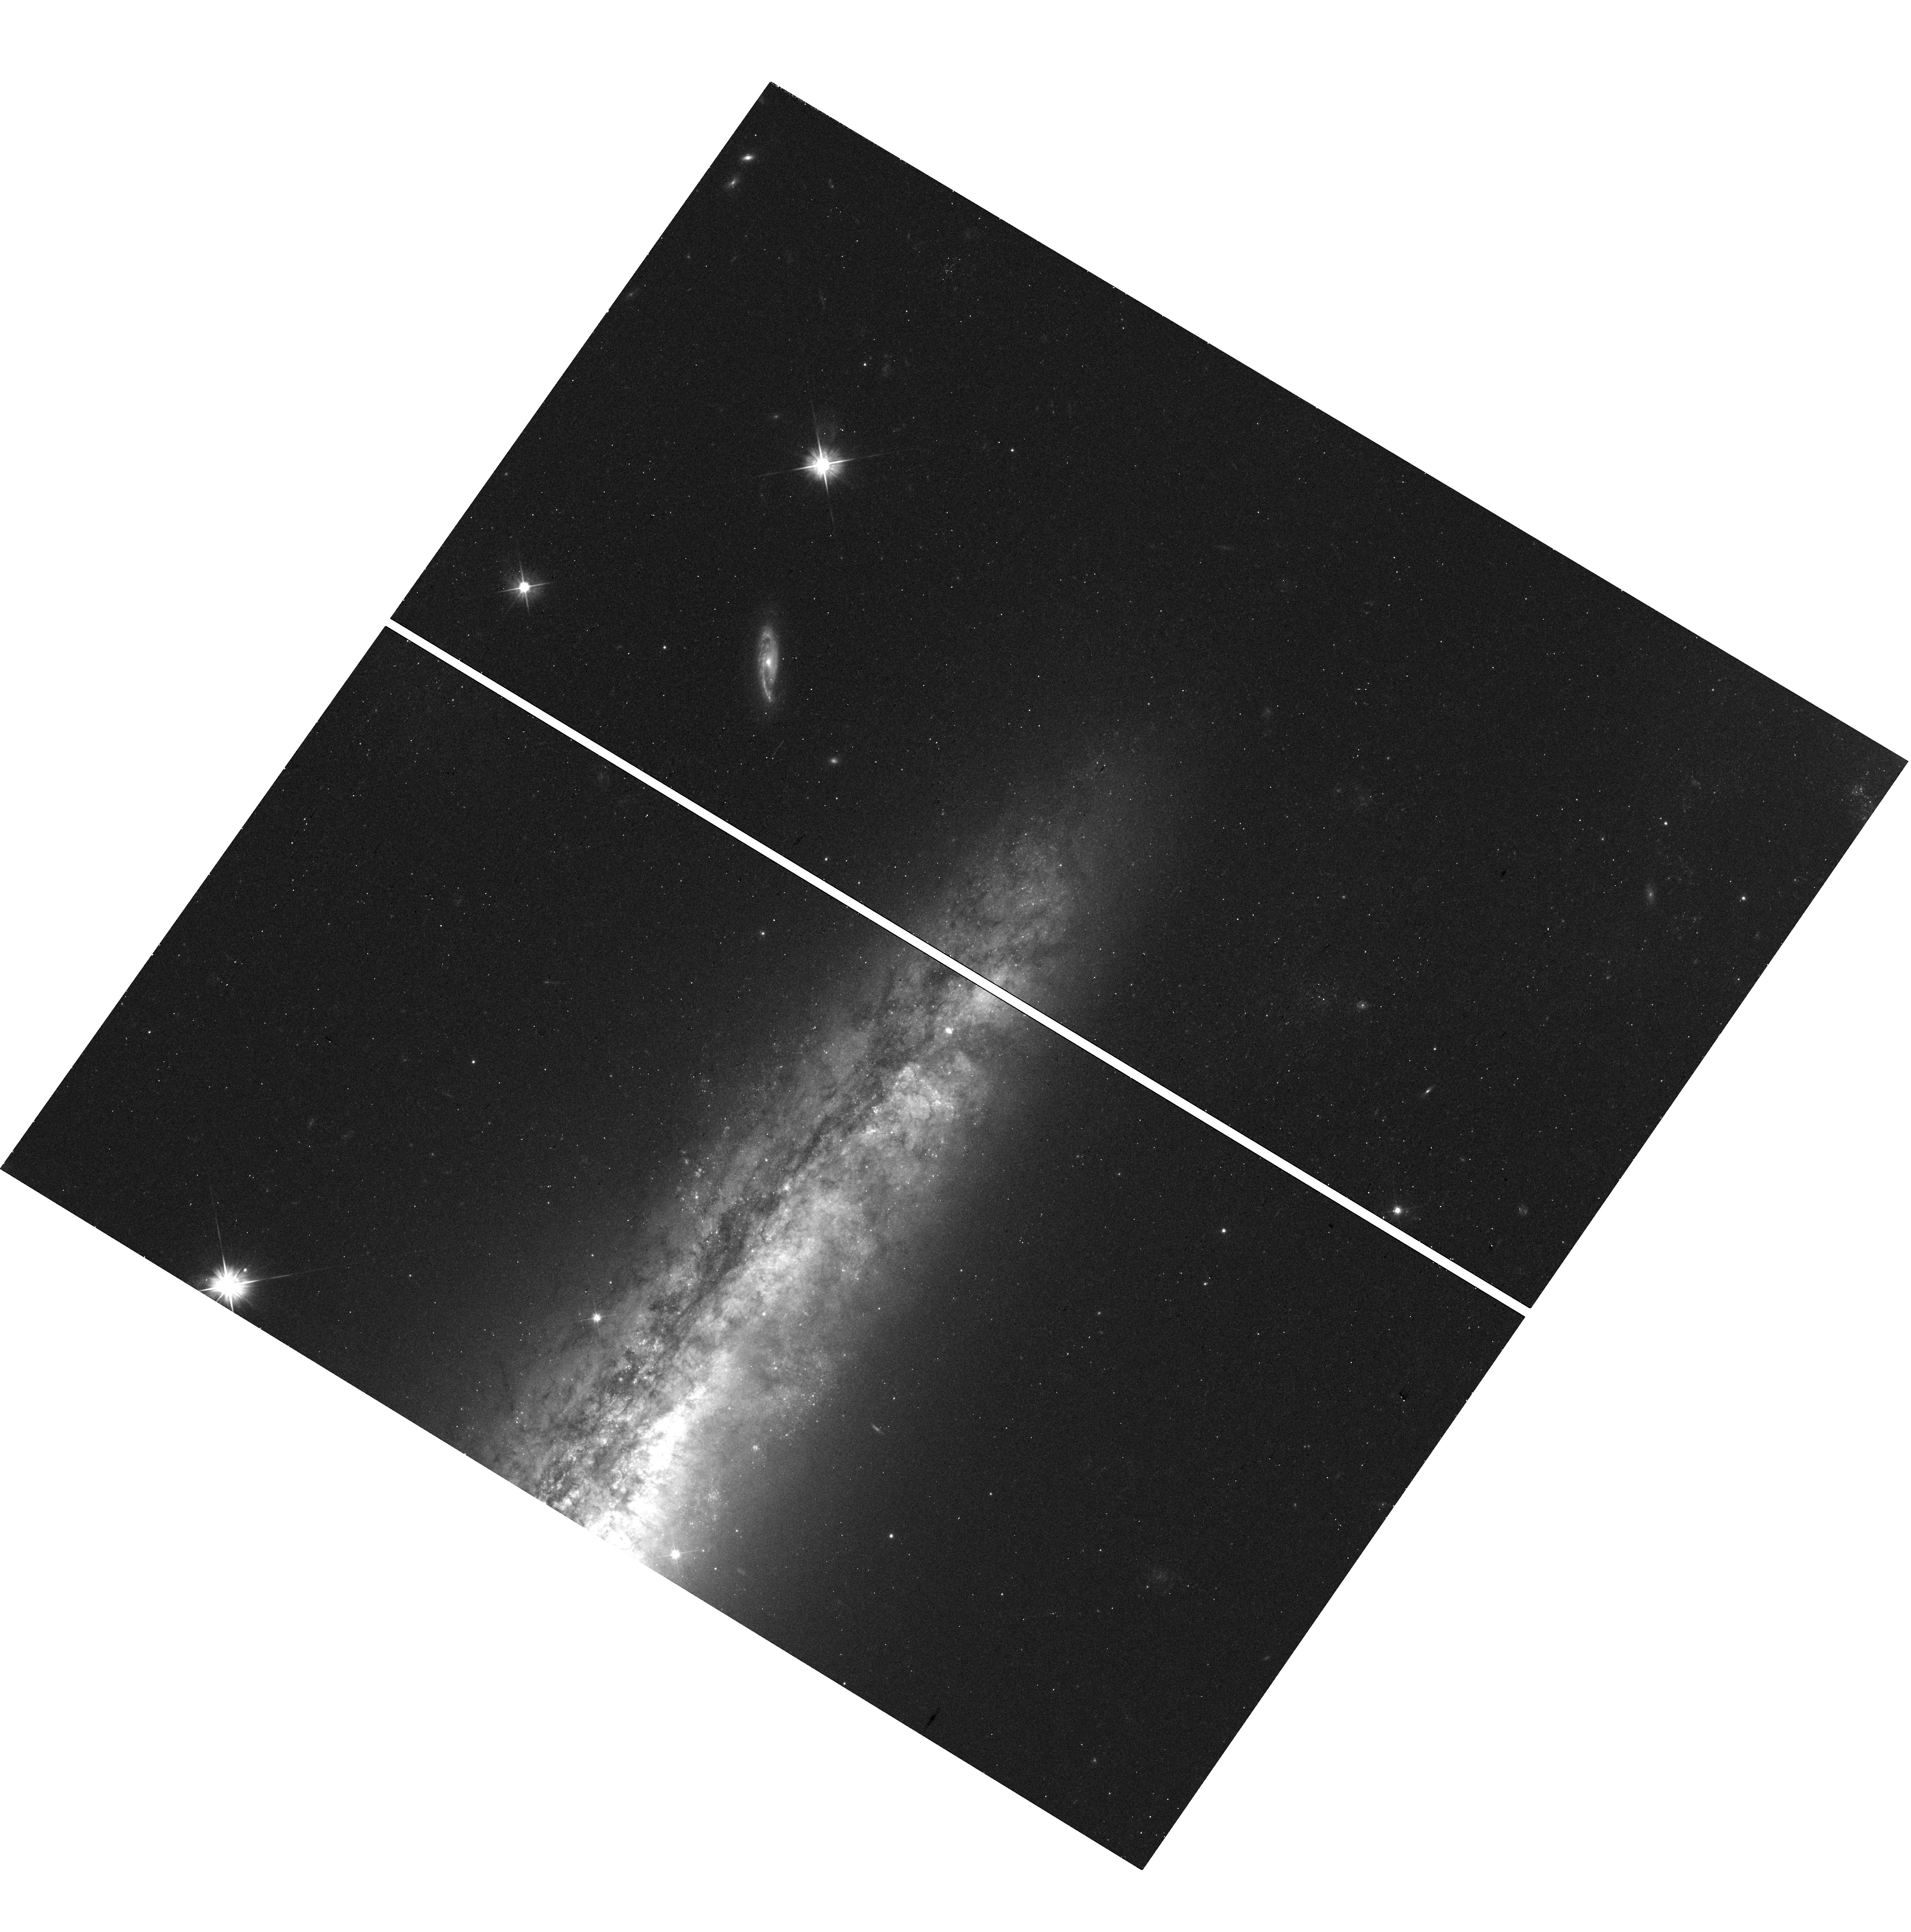
Target: NGC5775-OT. Instrument: WFC3/UVIS. Filter: F555W. Exposure: 12 min. Observation ID: hst_16024_35_wfc3_uvis_f555w_ie7435

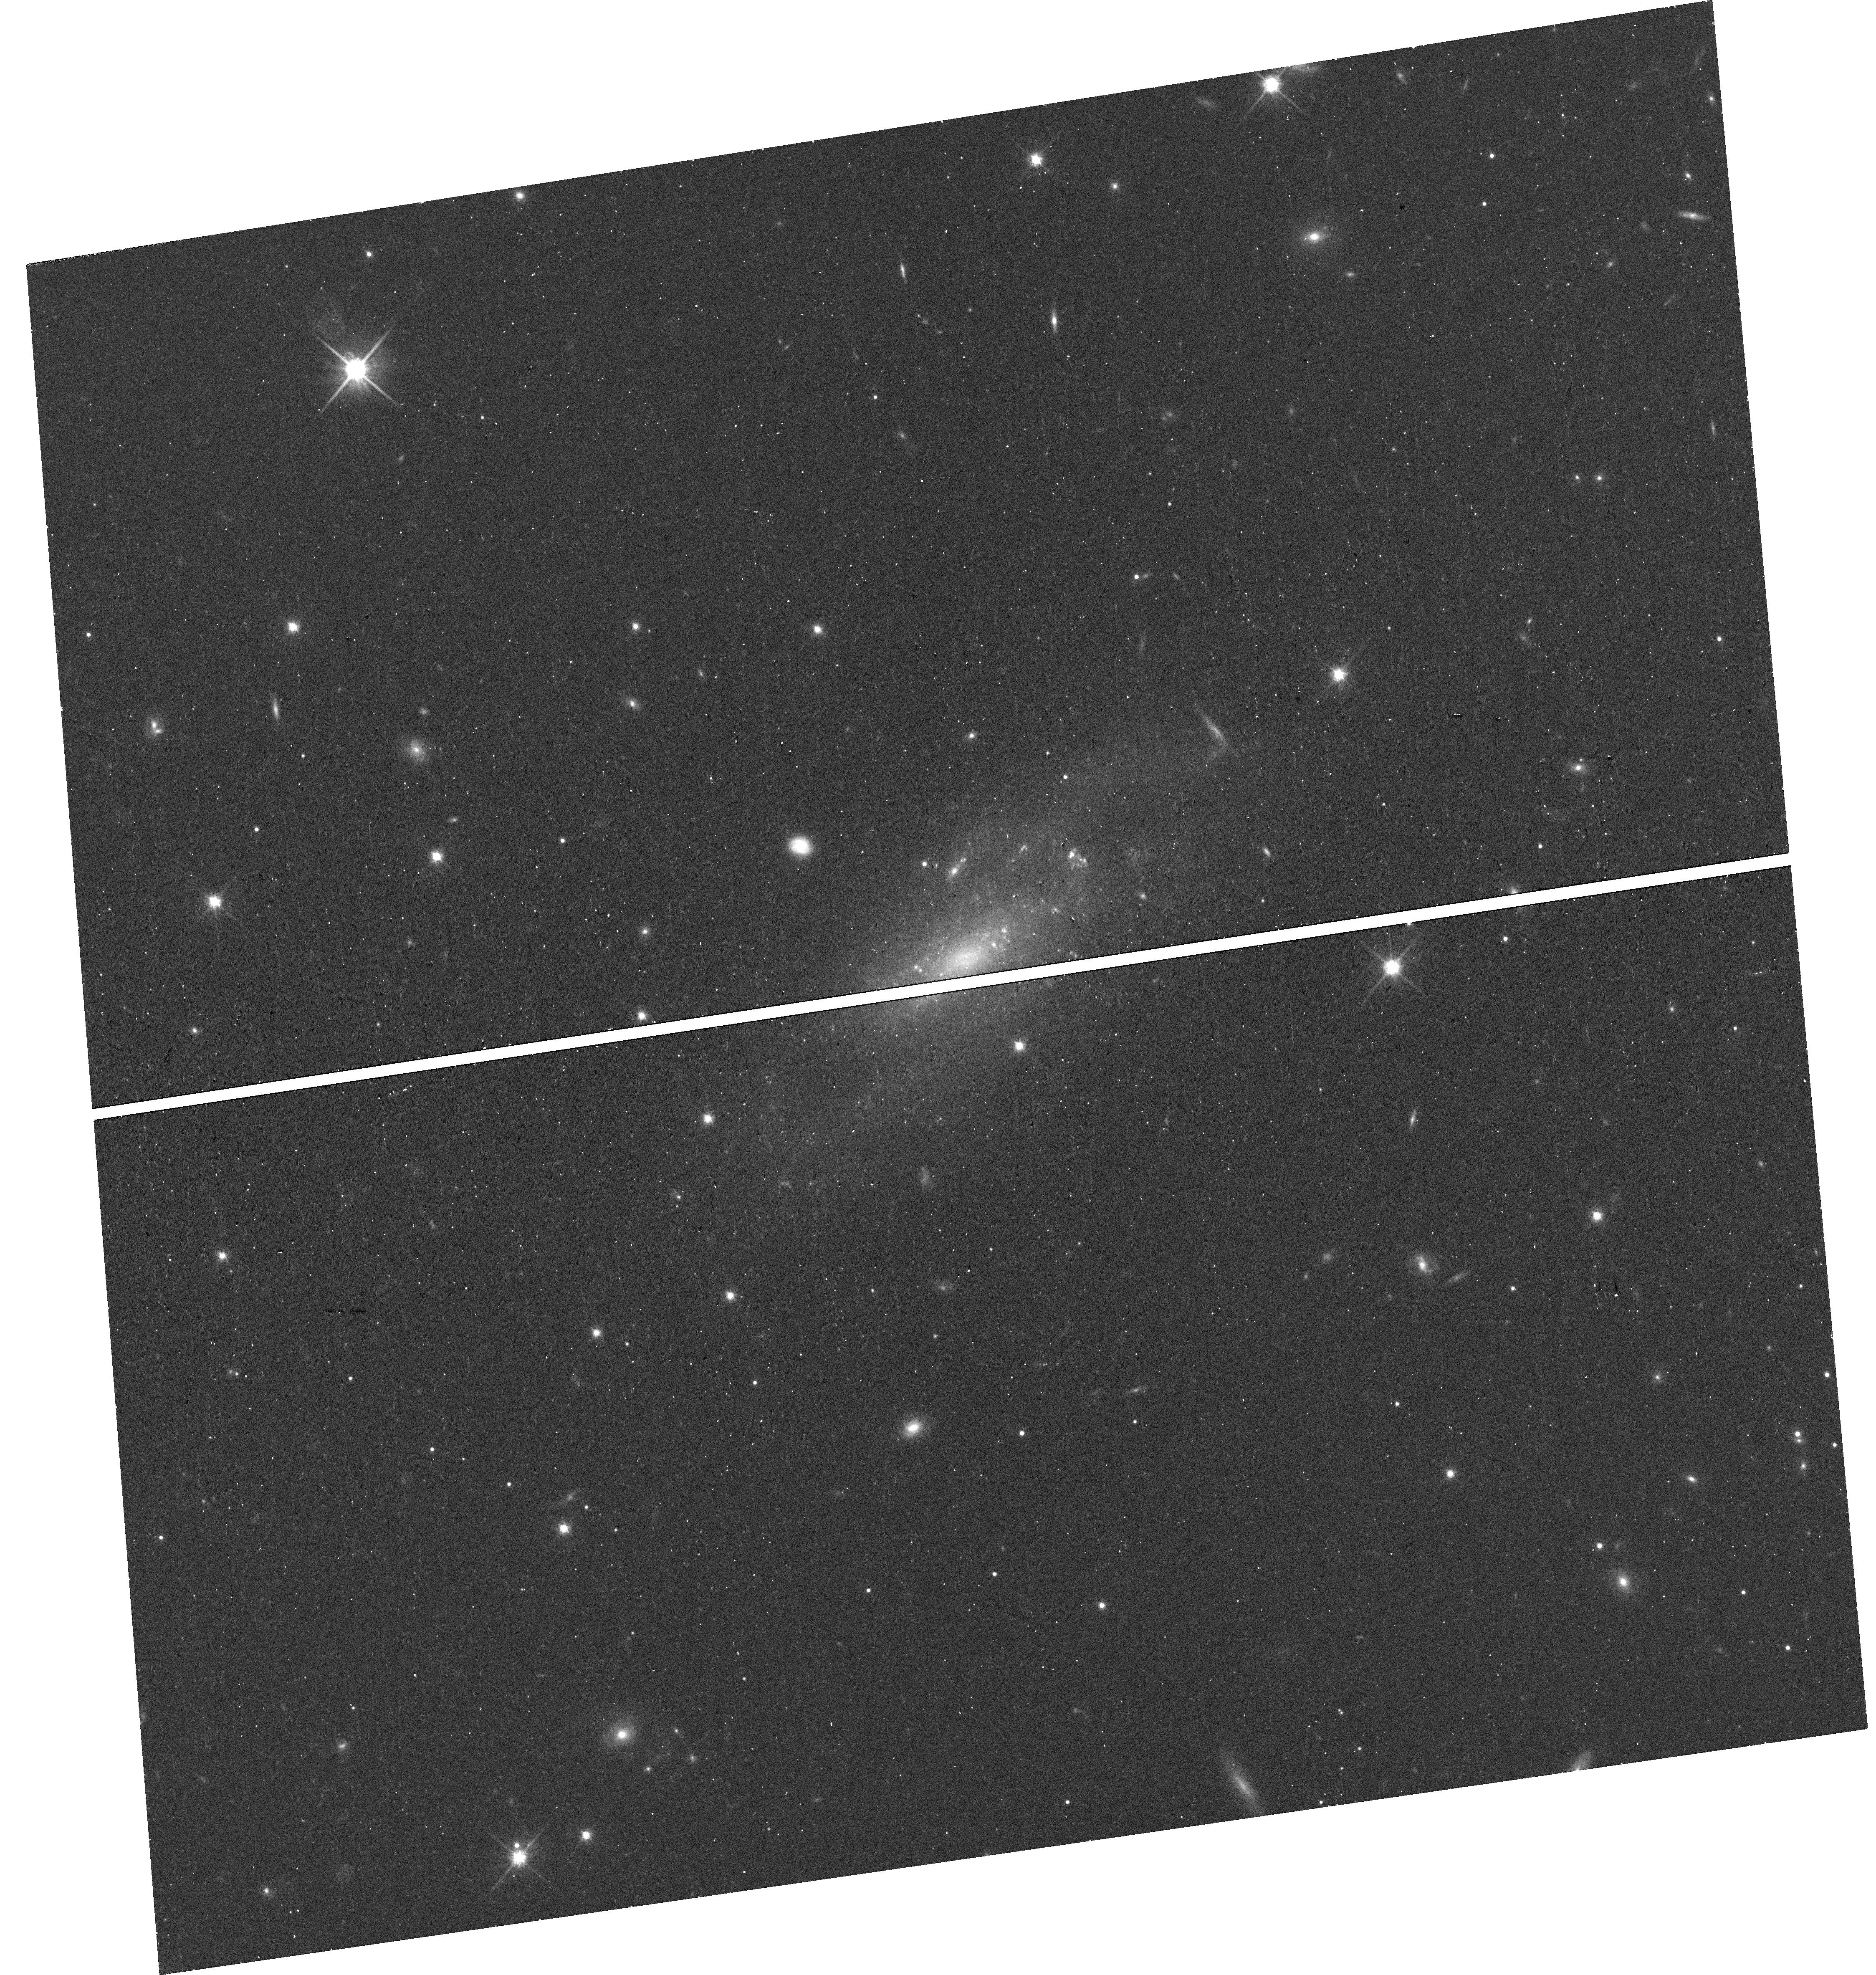
Target: ASASSN-14DQ. Instrument: WFC3/UVIS. Filter: F814W. Exposure: 13 min. Observation ID: hst_16024_56_wfc3_uvis_f814w_ie7456

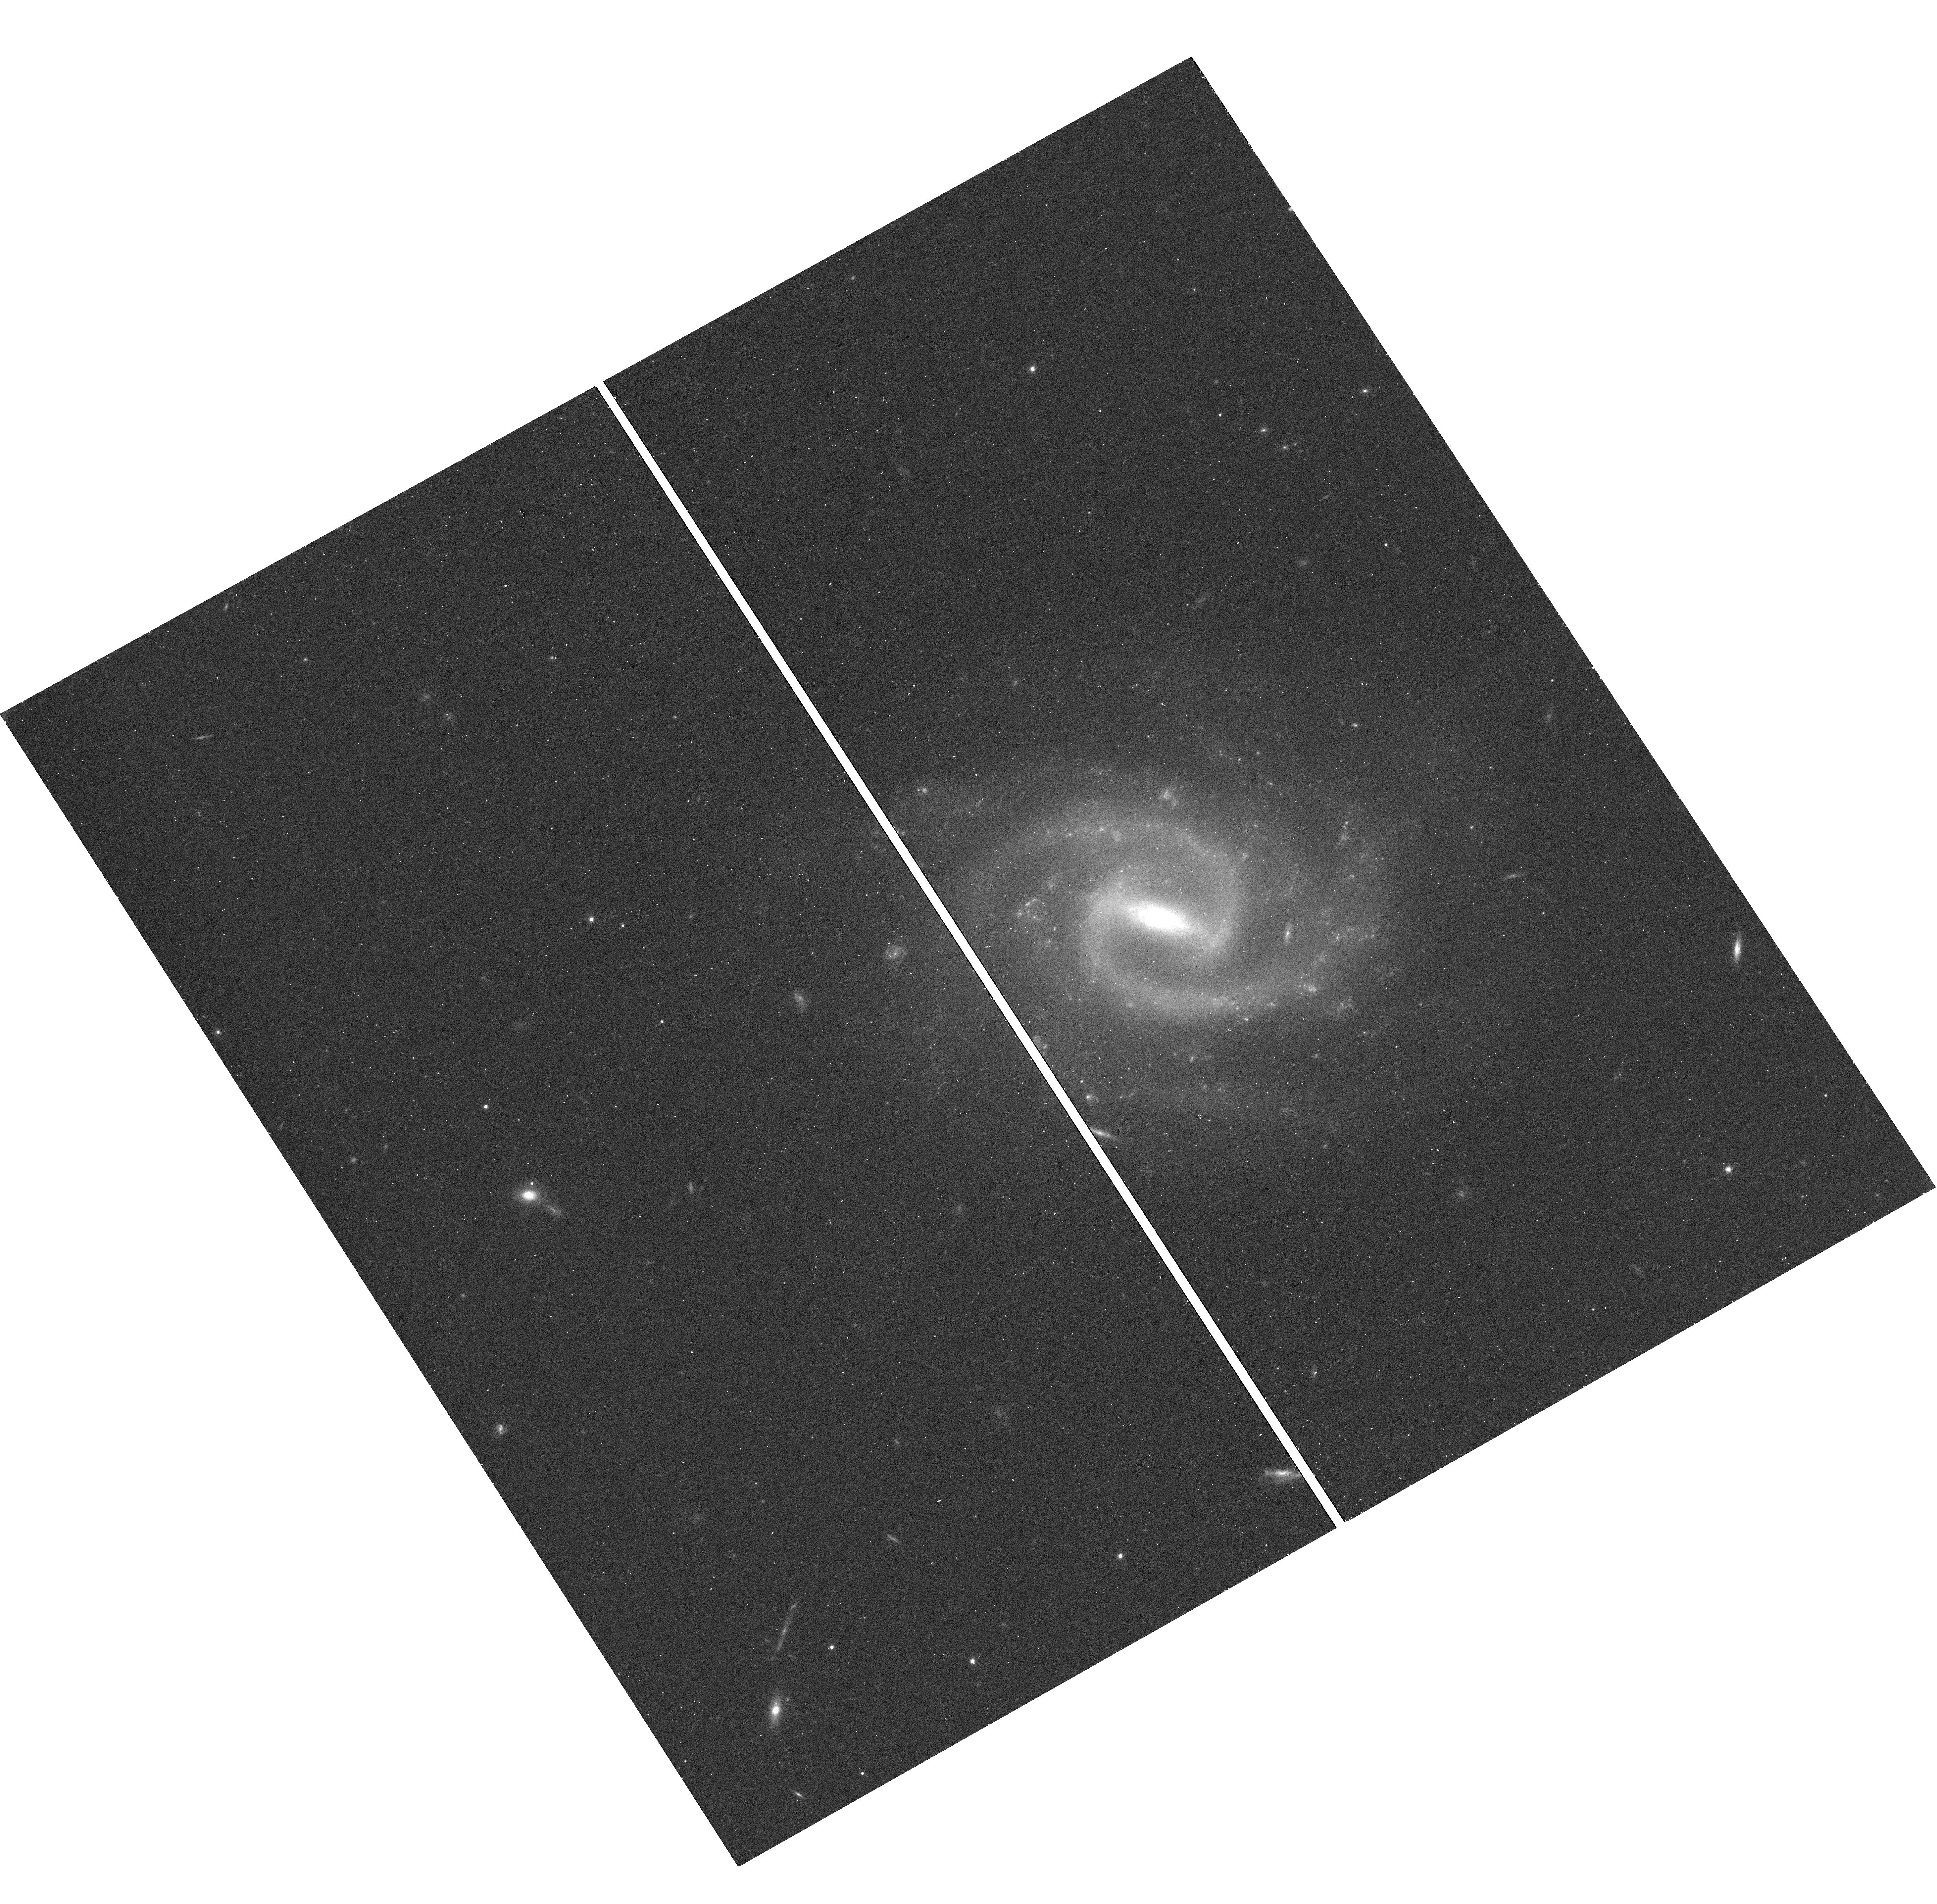
Target: SN2015AH. Instrument: WFC3/UVIS. Filter: F814W. Exposure: 13 min. Observation ID: hst_16024_31_wfc3_uvis_f814w_ie7431

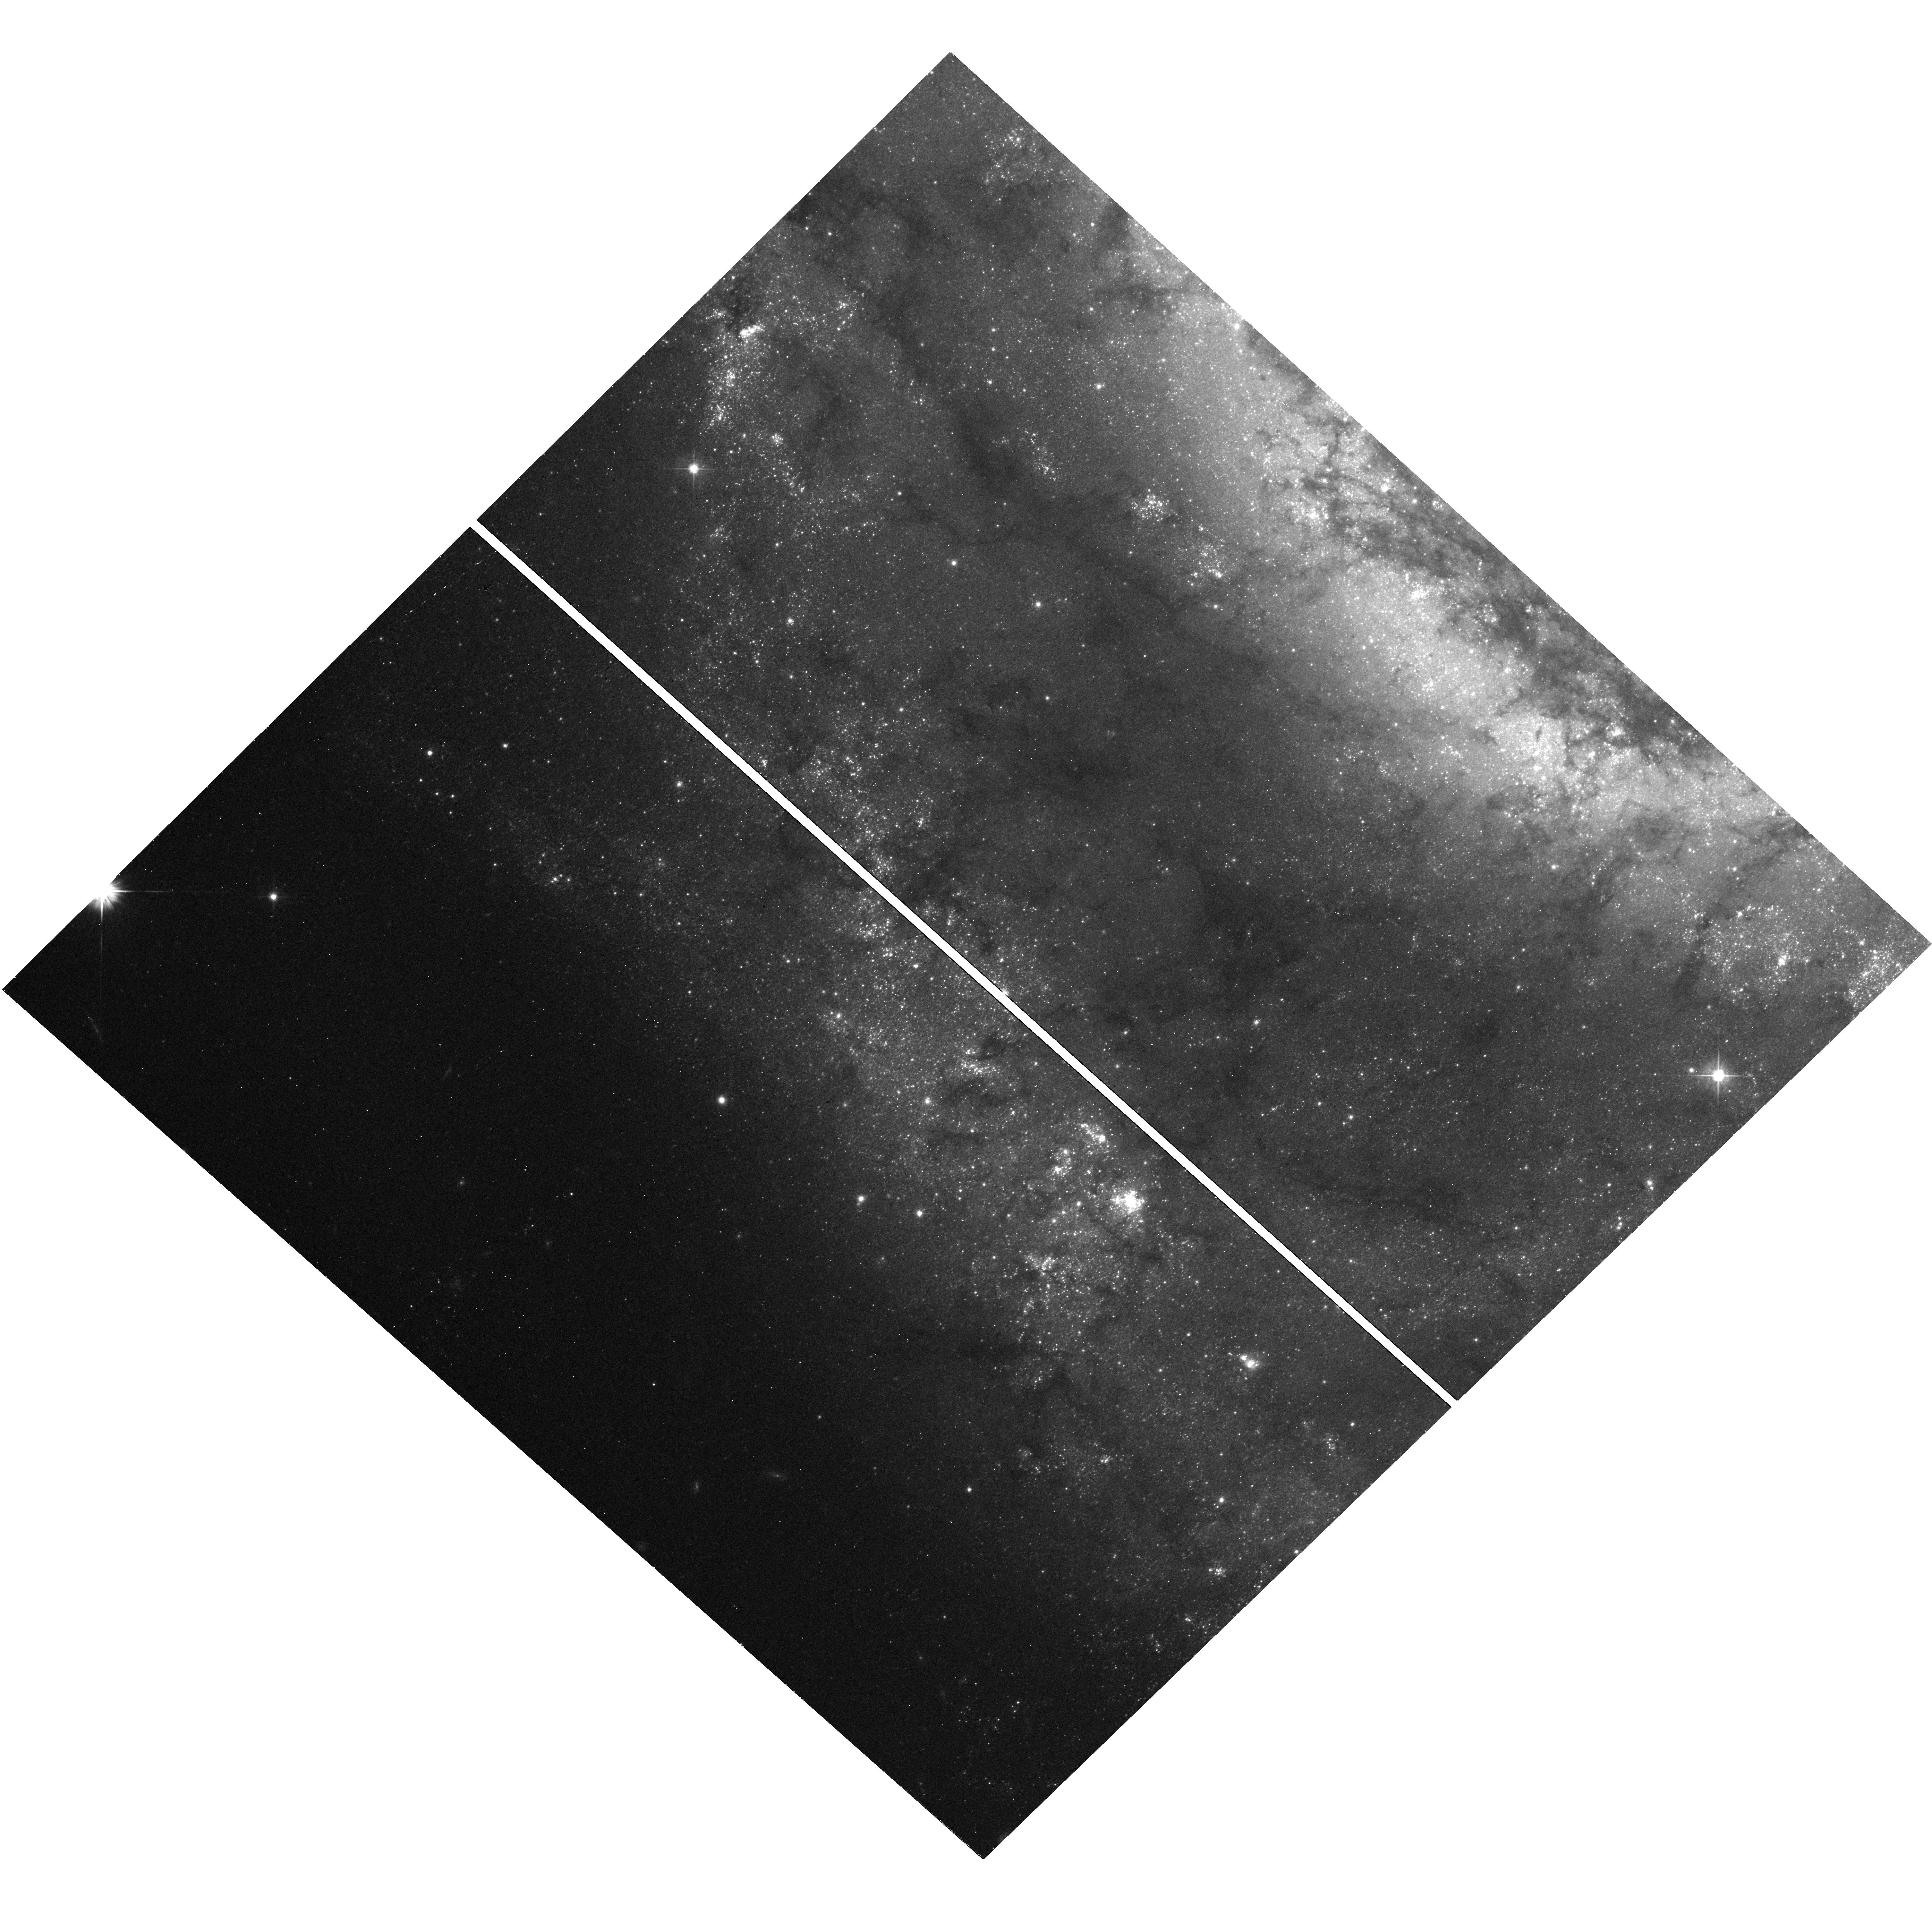
Target: SN2011DH. Instrument: WFC3/UVIS. Filter: F555W. Exposure: 12 min. Observation ID: hst_16024_38_wfc3_uvis_f555w_ie7438

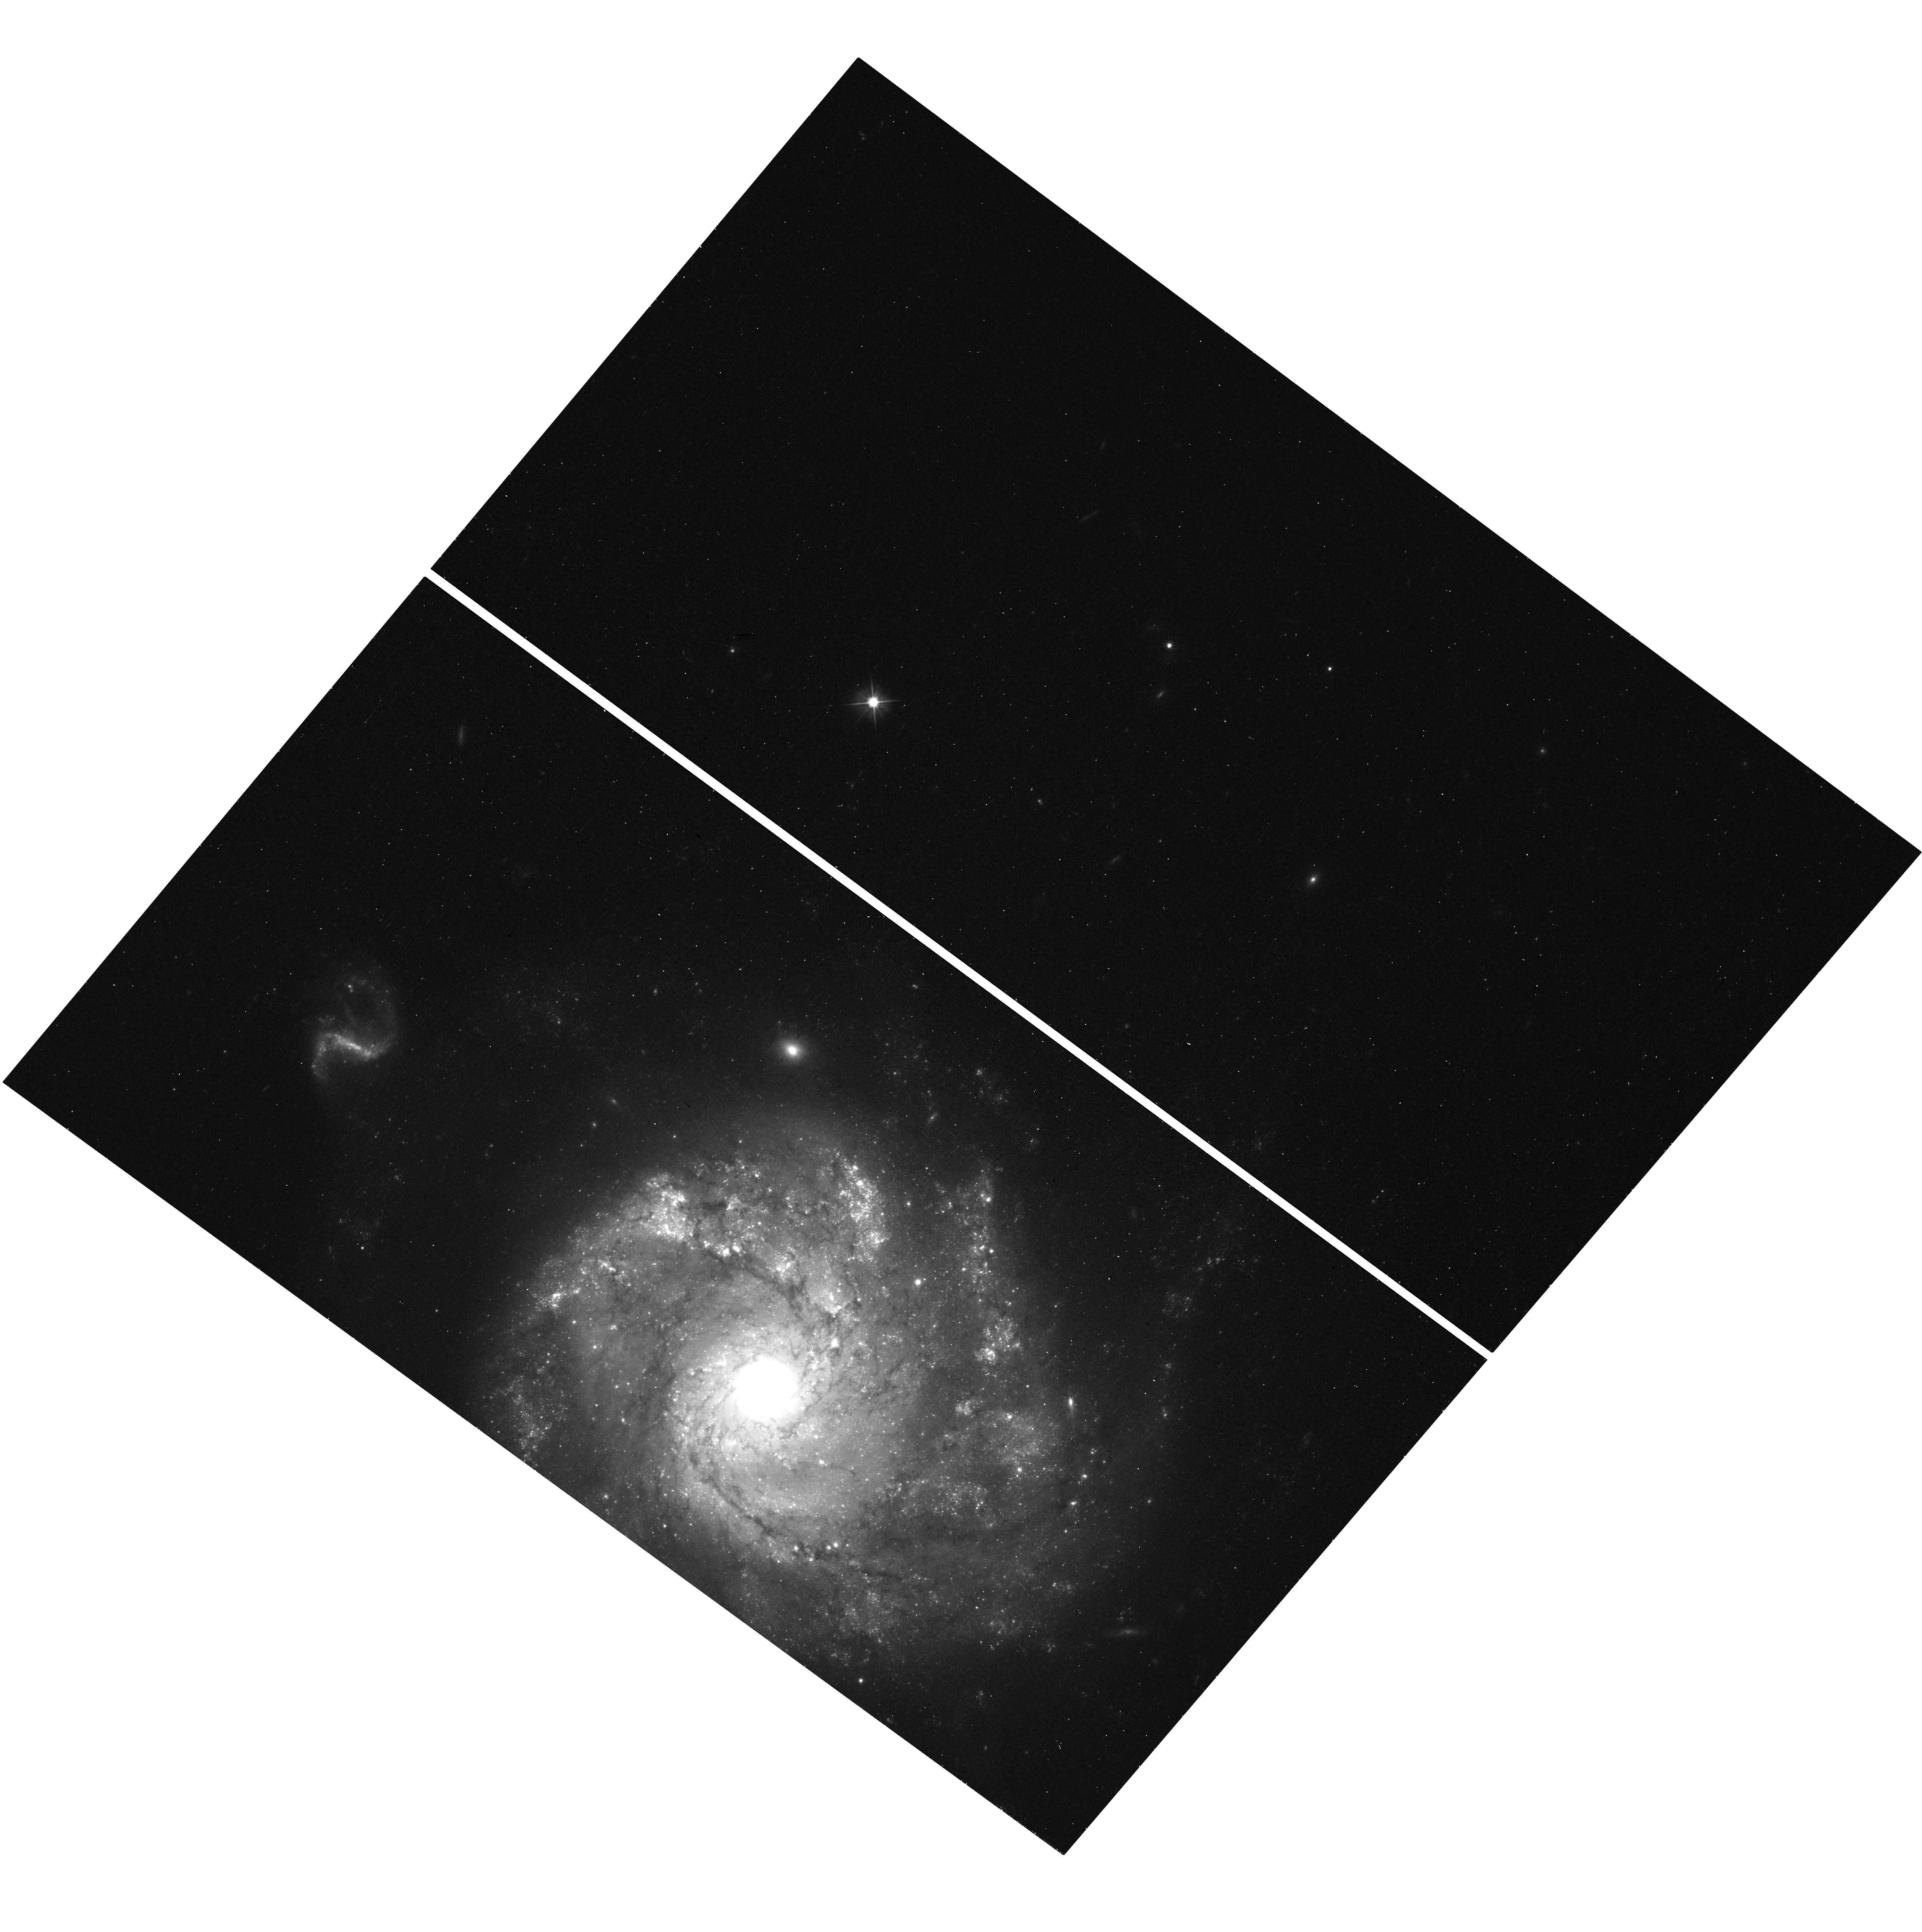
Target: SN2012Z. Instrument: WFC3/UVIS. Filter: F555W. Exposure: 12 min. Observation ID: hst_16024_47_wfc3_uvis_f555w_ie7447

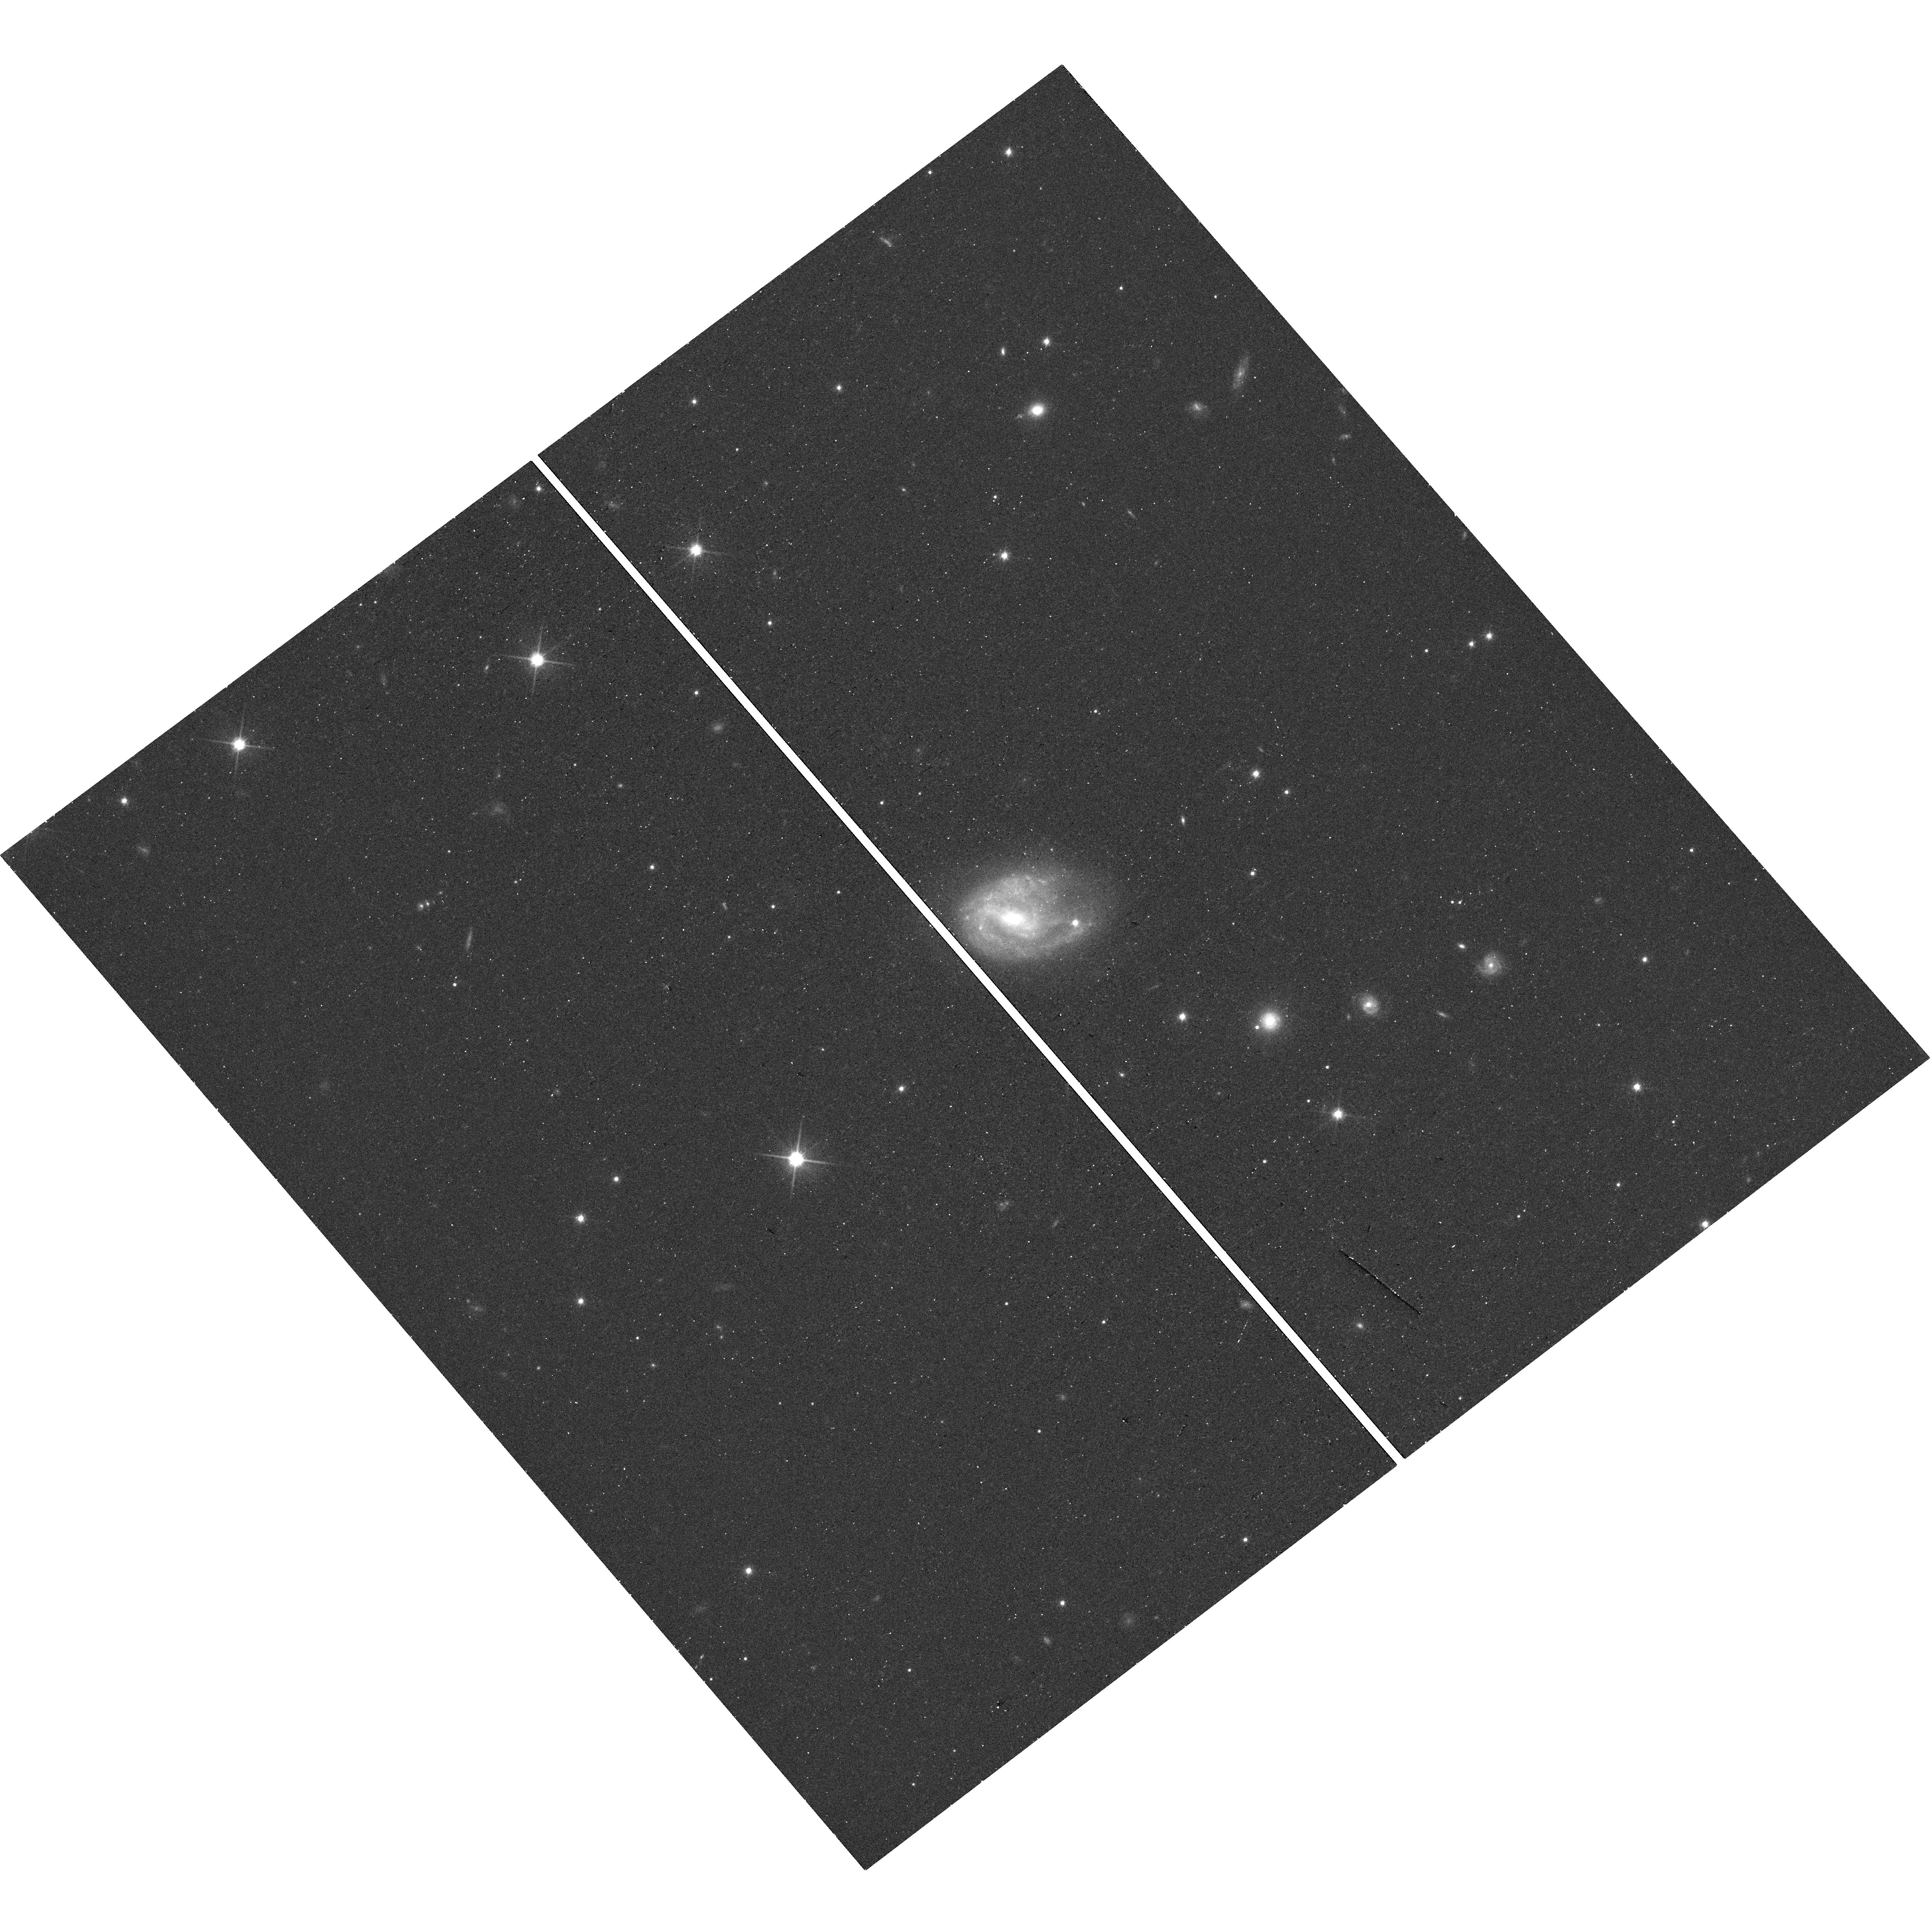
Target: SN2013DZ. Instrument: WFC3/UVIS. Filter: F814W. Exposure: 13 min. Observation ID: hst_16024_59_wfc3_uvis_f814w_ie7459

Continuing a Snapshot Survey of the Sites of Recent, Nearby Supernovae: Cycles 25 & 26 (PI: Filippenko, Alex V.)

During the past two decades, robotic (or highly automated) searches for supernovae (SNe), including our Lick Observatory Supernova Search (LOSS), have found over 1000 SNe, many of them in quite nearby galaxies (cz < 4000 km/s). Most of the objects were discovered before maximum brightness, and have follow-up photometry and spectroscopy; they include some of the best-studied SNe to date. We propose to continue our successful program of imaging the sites of some of these nearby objects, to obtain late-time photometry that will help reveal the origin of their lingering energy. We will also search for possible stellar remnants of Type Iax SNe, an intriguing new possibility. Moreover, the images will provide high-resolution information on the local environments of SNe that are far superior to what we can procure from the ground. For example, we will obtain color-magnitude diagrams of stars in these SN sites, to constrain the reddening and SN progenitor masses. We will search for light echoes around SNe, an important clue to their progenitor systems. We also propose to image some "SN impostors" -- faint SNe IIn with massive progenitors -- to verify whether they are indeed superoutbursts of luminous blue variables and survived the explosions, or a new/weak class of massive-star explosions. Our proposed snapshots in Cycles 25 and 26 will complement and extend the set of targets we imaged in previous Cycles under this program.